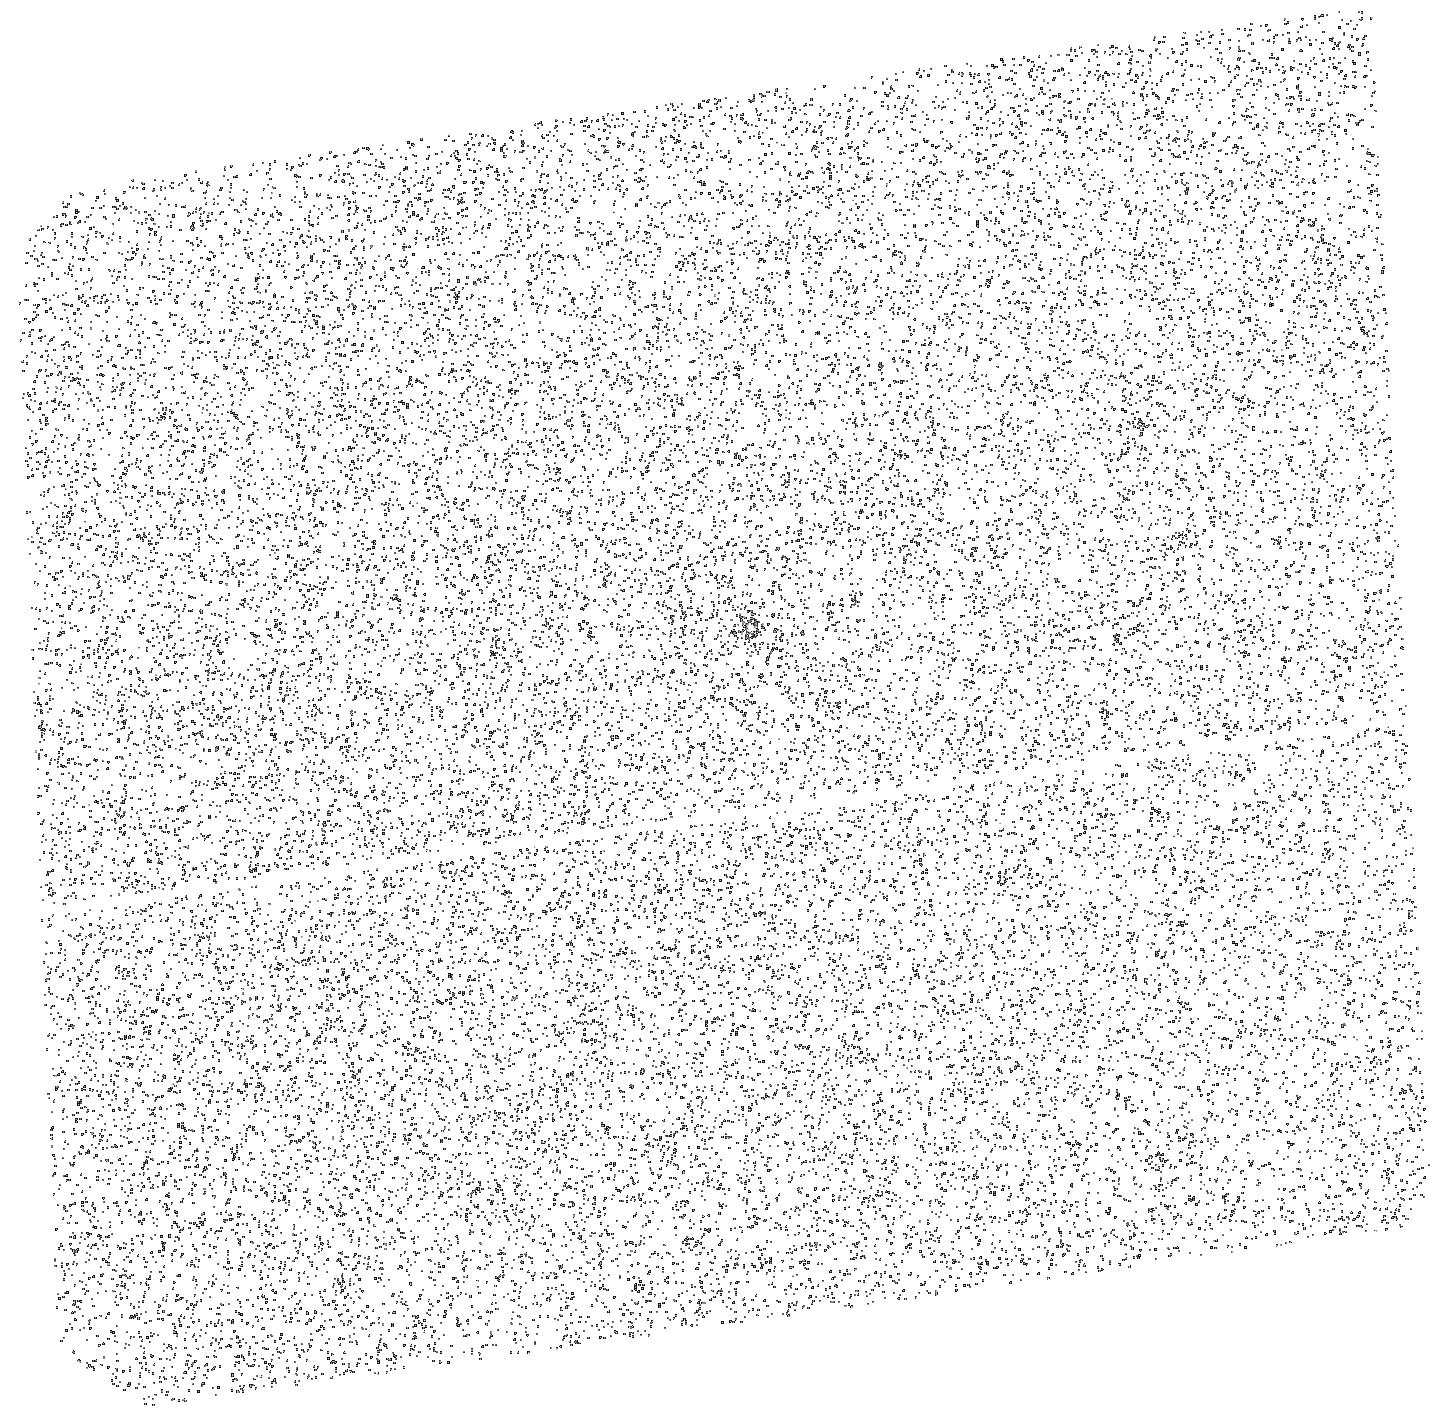
Target: 2MASSJ11321831-3019518. Instrument: ACS/SBC. Filter: F125LP. Exposure: 21 min. Observation ID: hst_11151_57_acs_sbc_f125lp_j9yj57

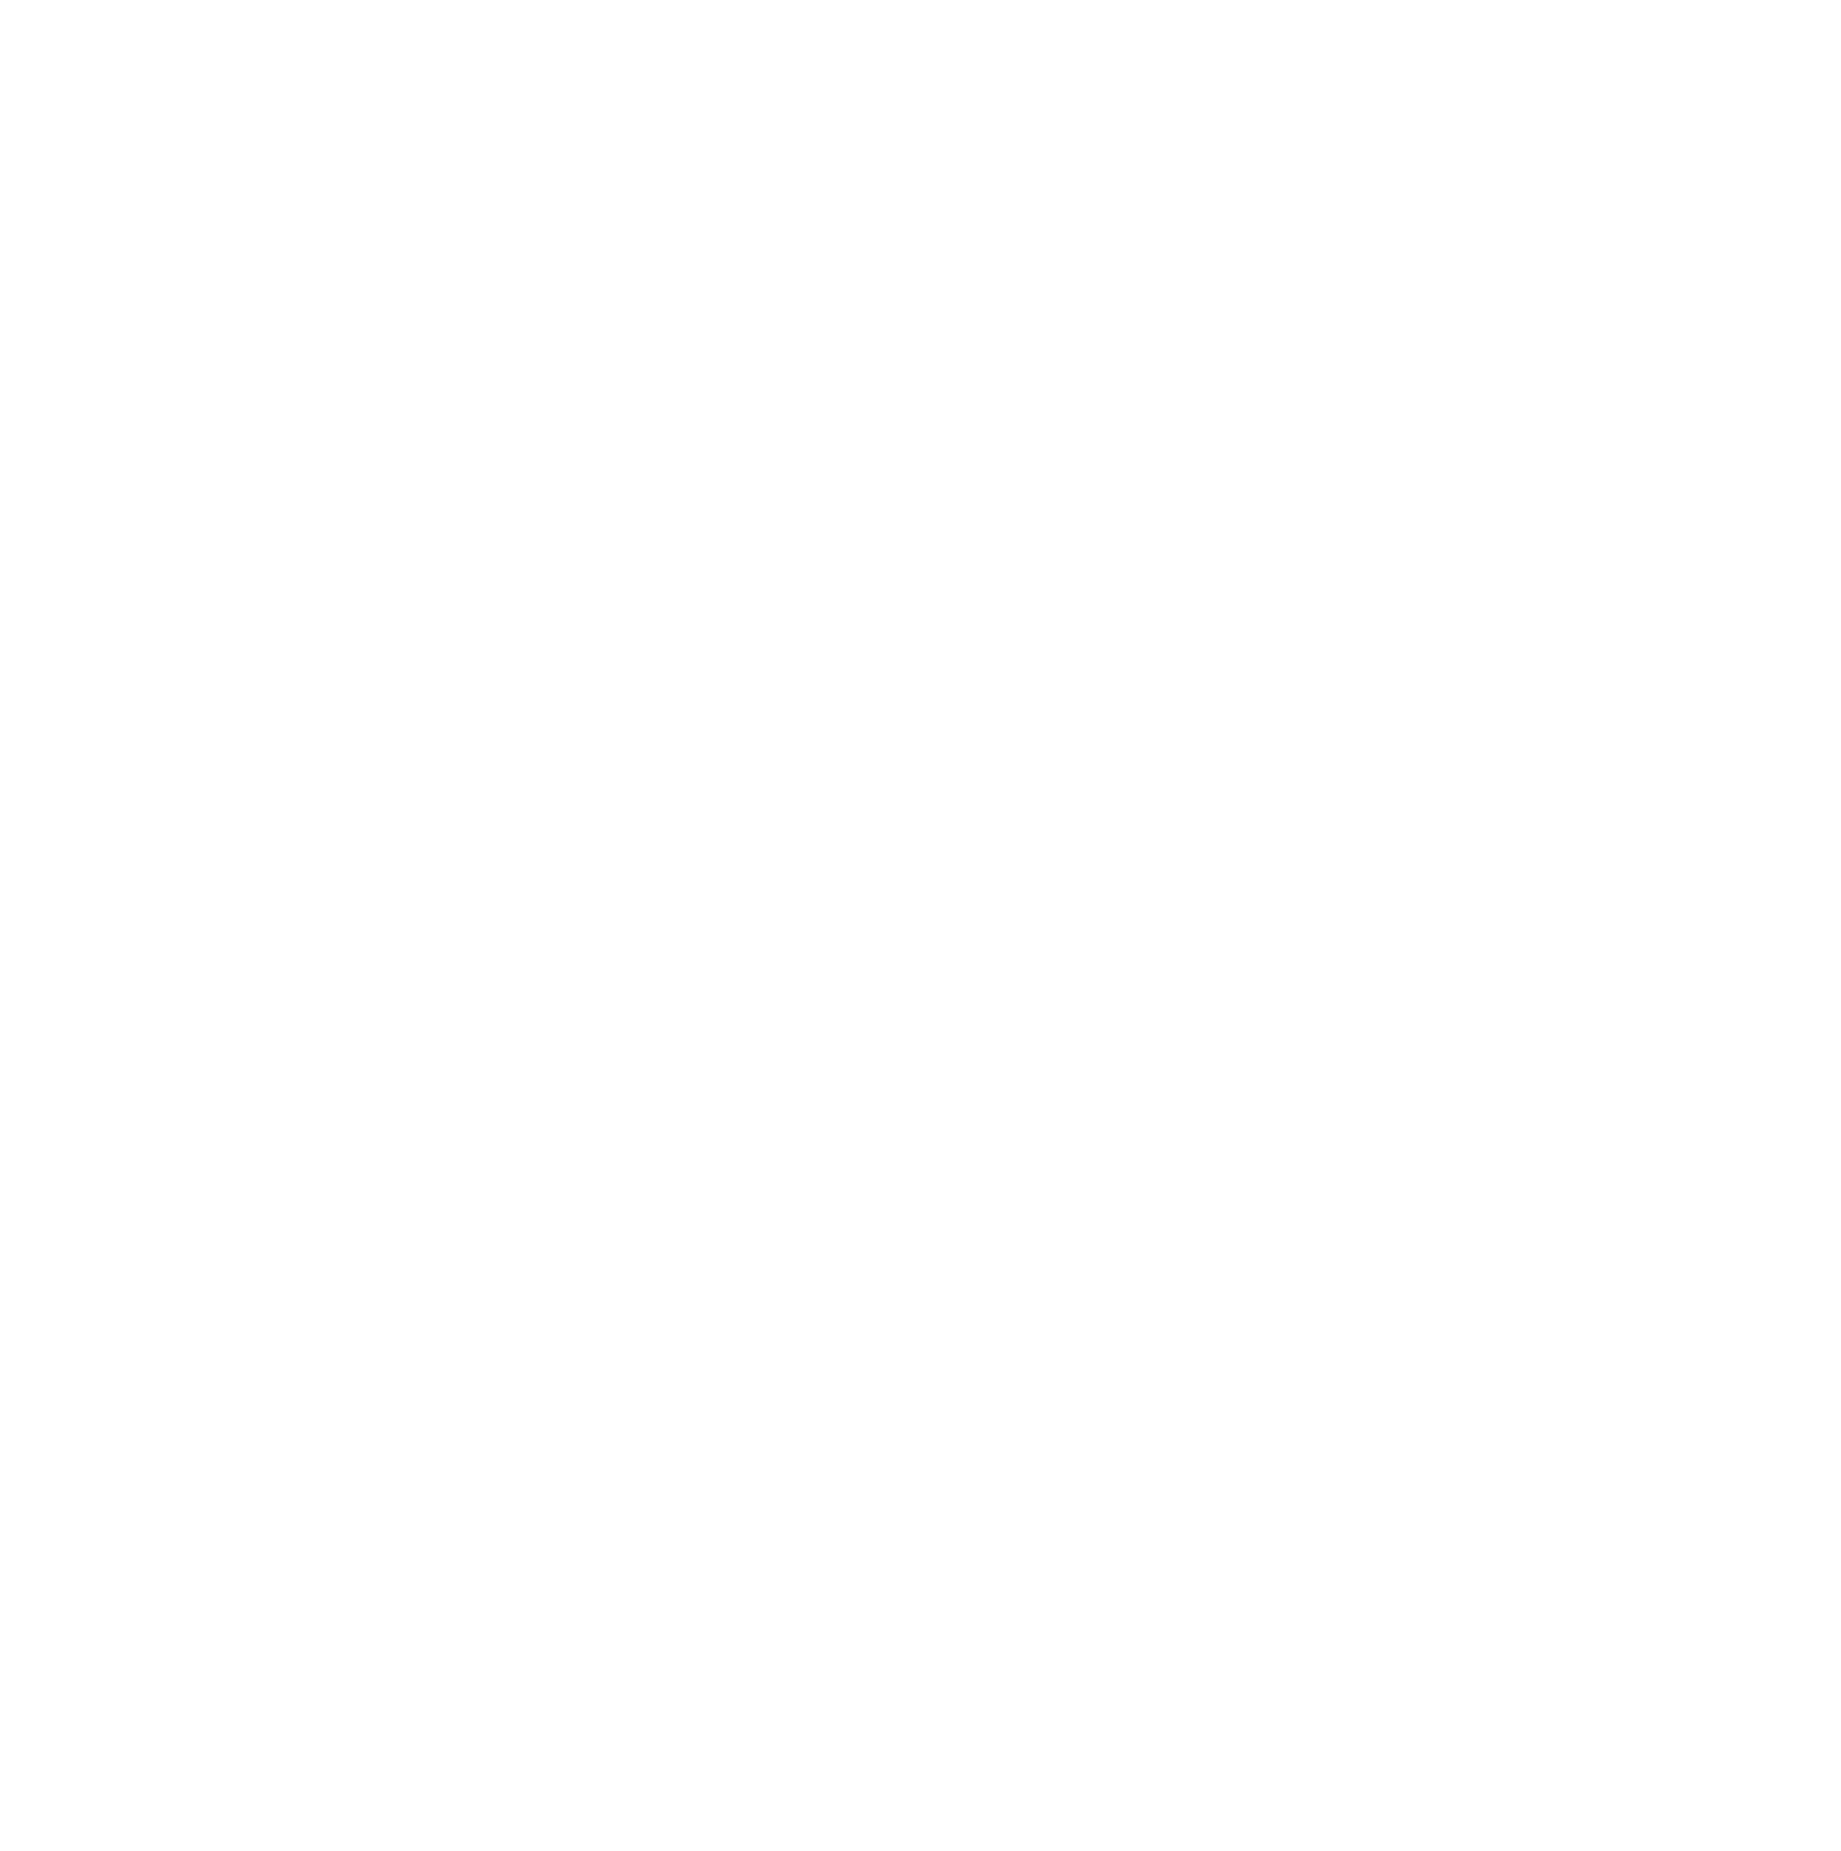
Target: BHS98-MHO-5. Instrument: ACS/SBC. Filter: F125LP. Exposure: 13 min. Observation ID: hst_11151_55_acs_sbc_f125lp_j9yj55

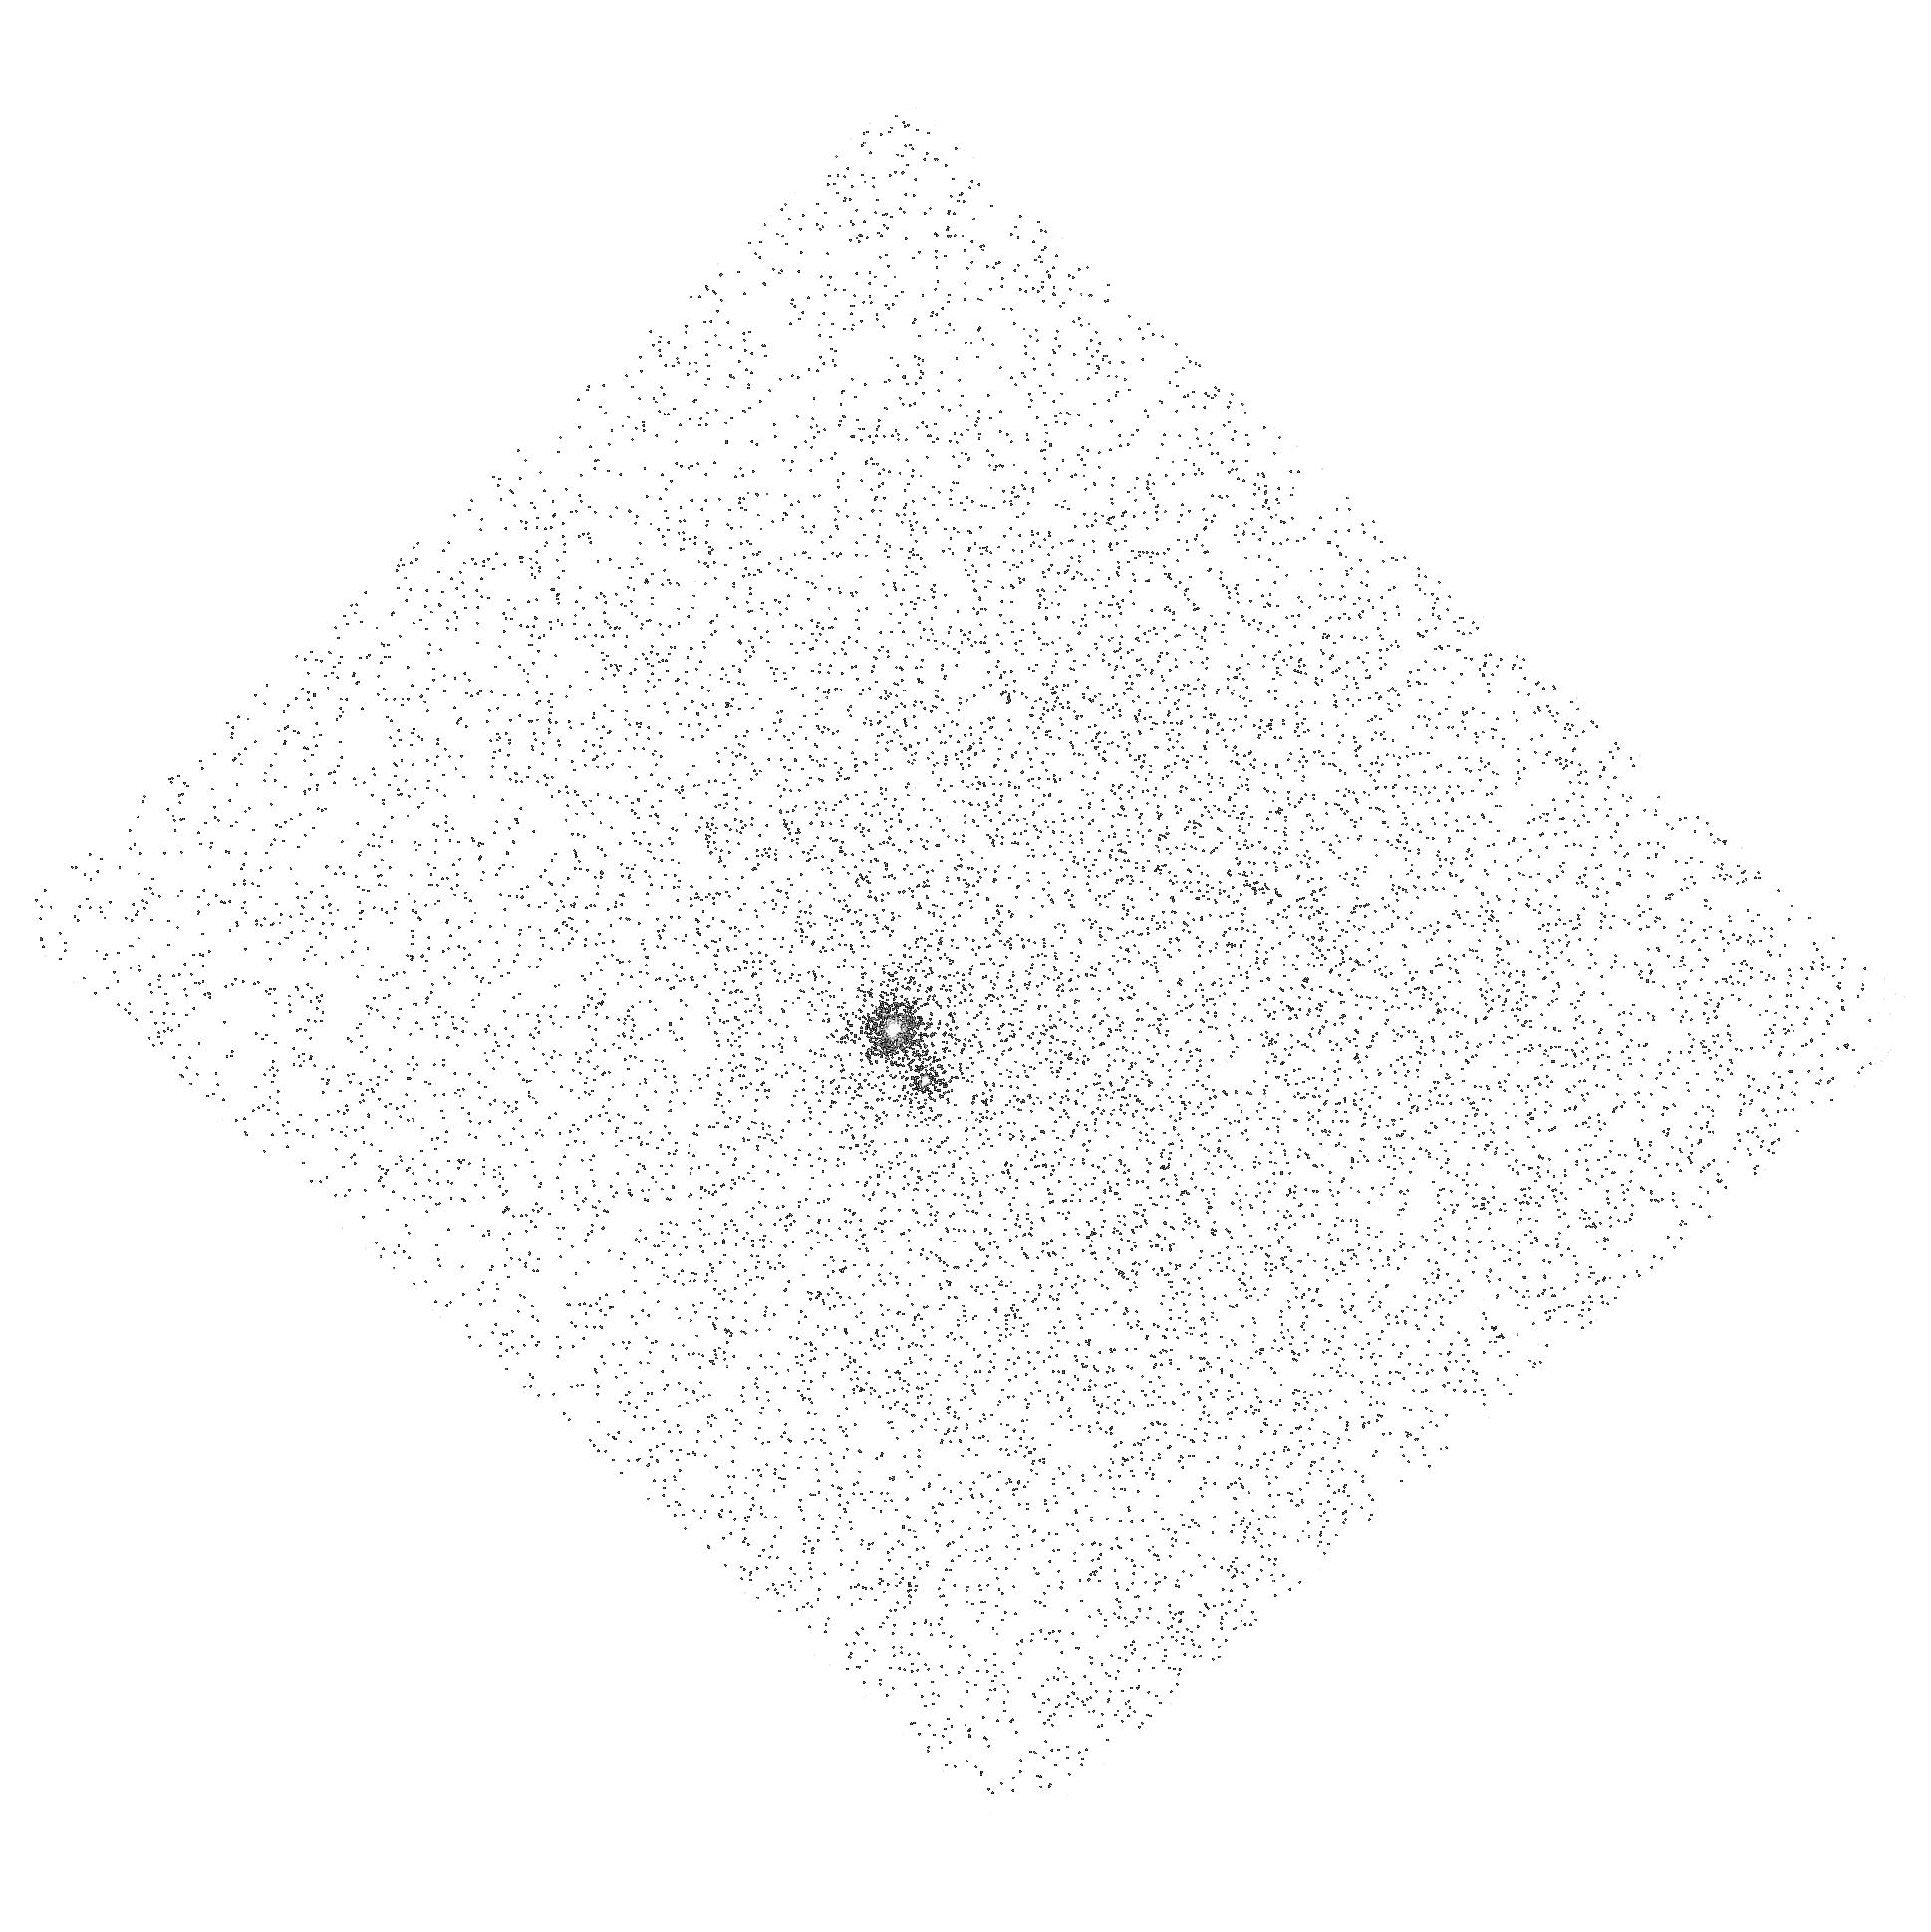
Target: HEN-3-600. Instrument: ACS/SBC. Filter: F165LP. Exposure: 9 min. Observation ID: hst_11151_10_acs_sbc_f165lp_j9yj10

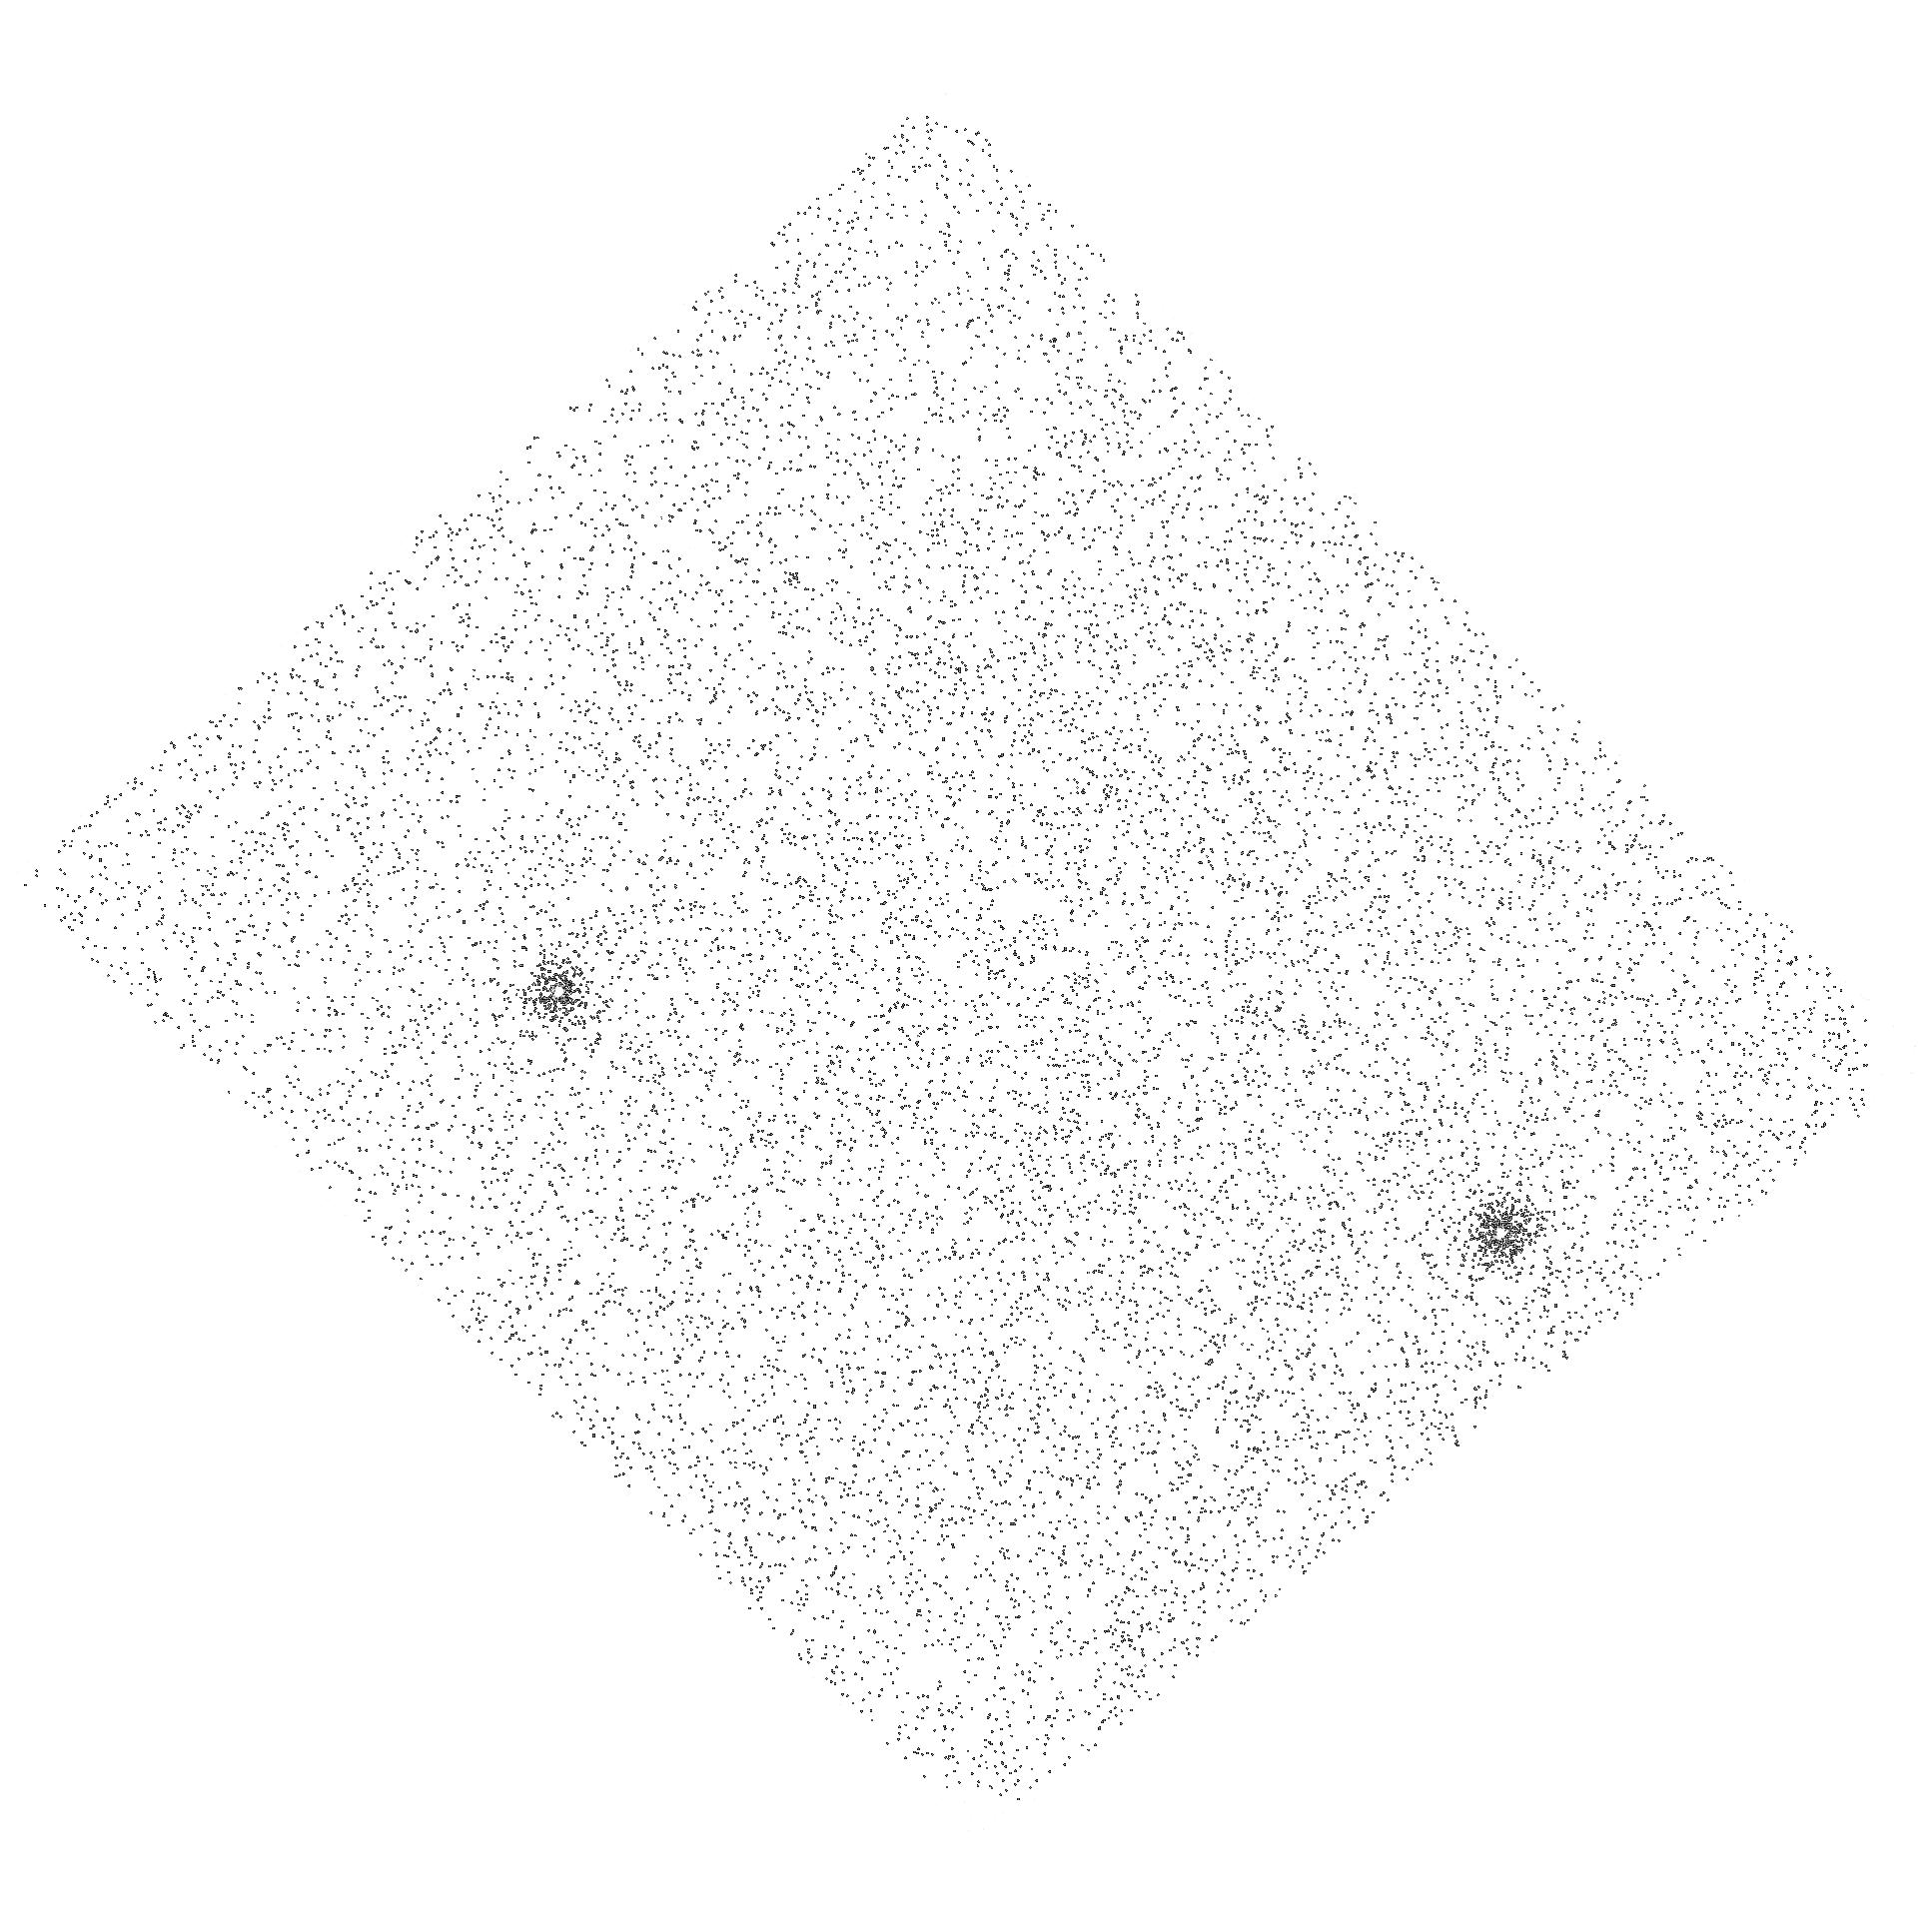
Target: RX-J1111.7-7620. Instrument: ACS/SBC. Filter: F165LP. Exposure: 10 min. Observation ID: hst_11151_01_acs_sbc_f165lp_j9yj01

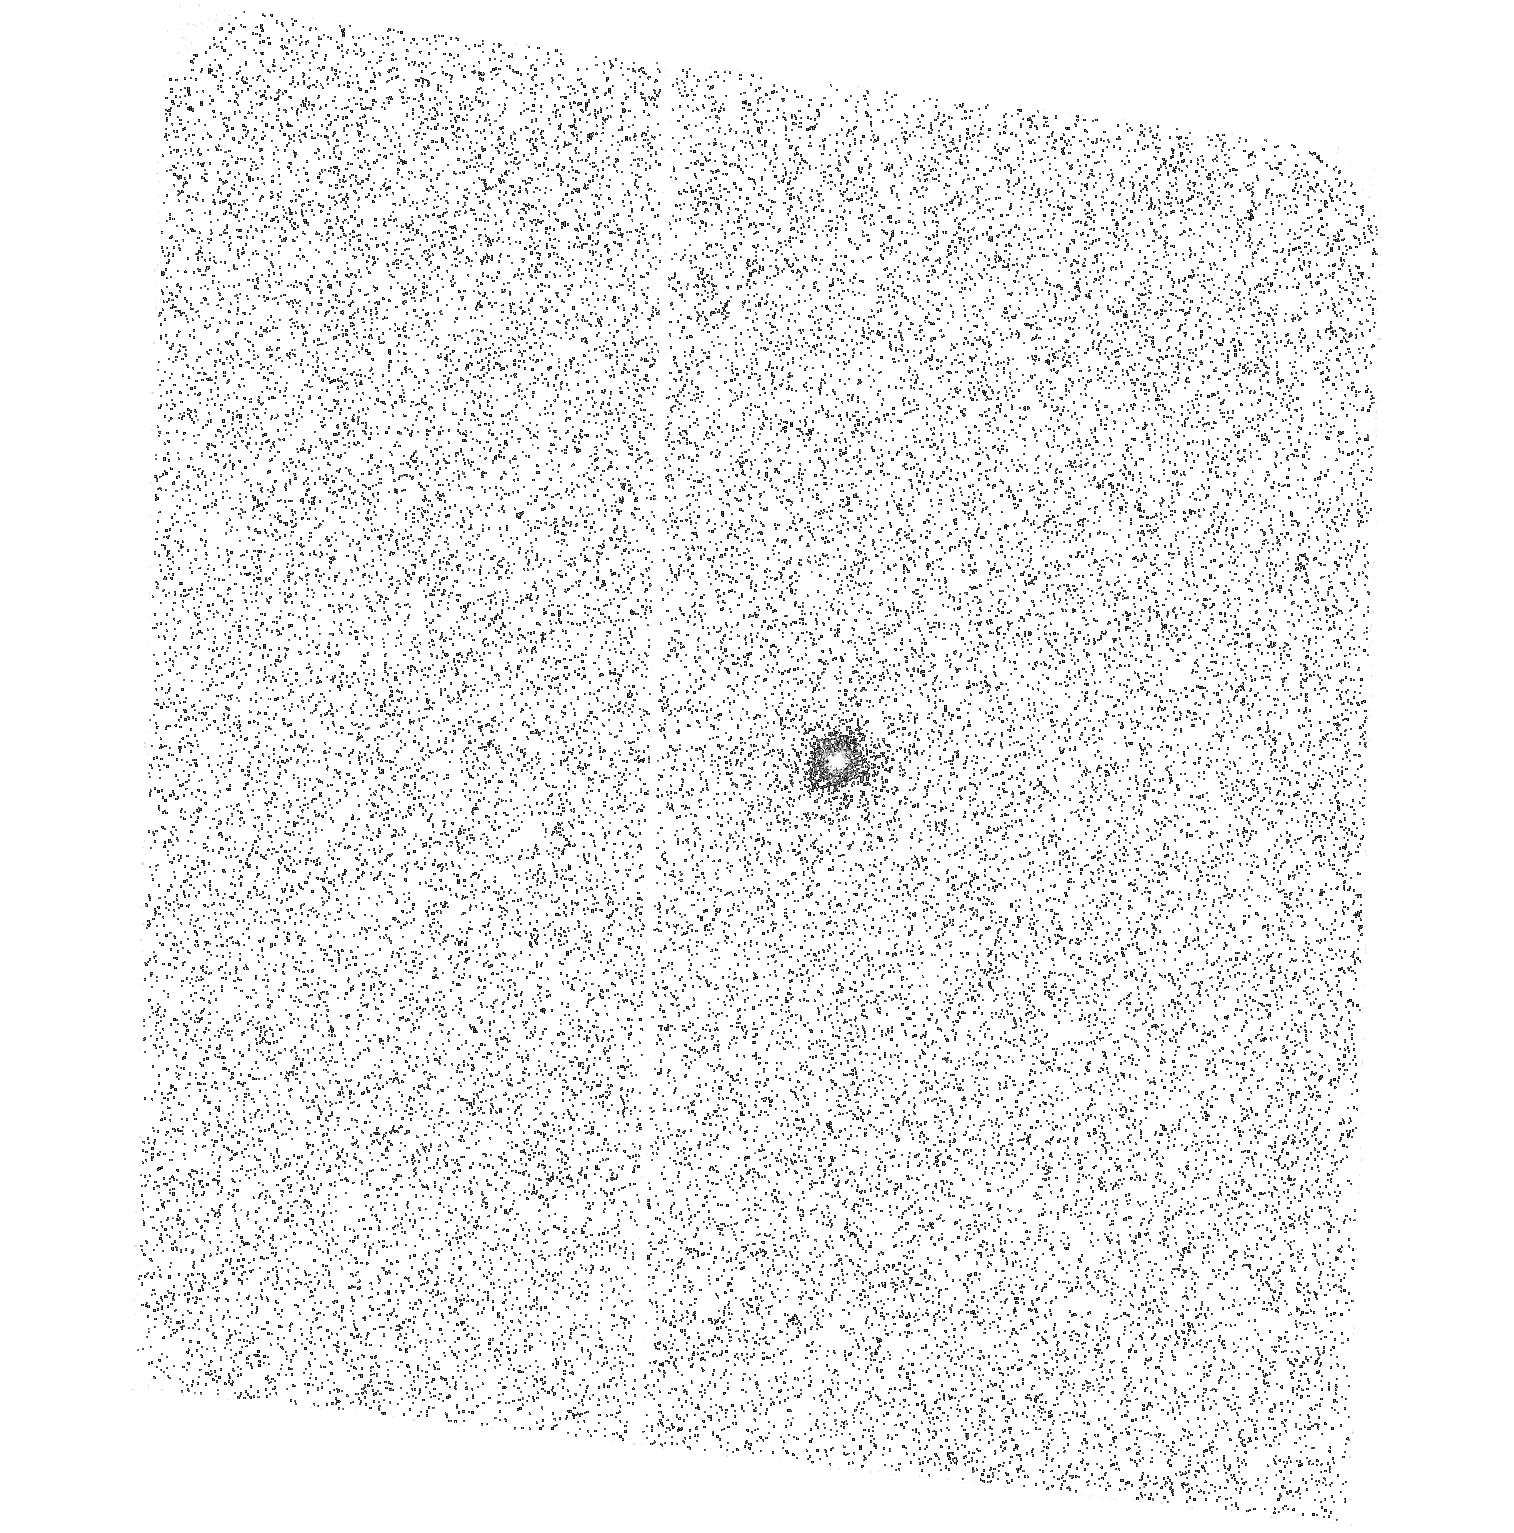
Target: BHS98-MHO-6. Instrument: ACS/SBC. Filter: F125LP. Exposure: 13 min. Observation ID: hst_11151_17_acs_sbc_f125lp_j9yj17

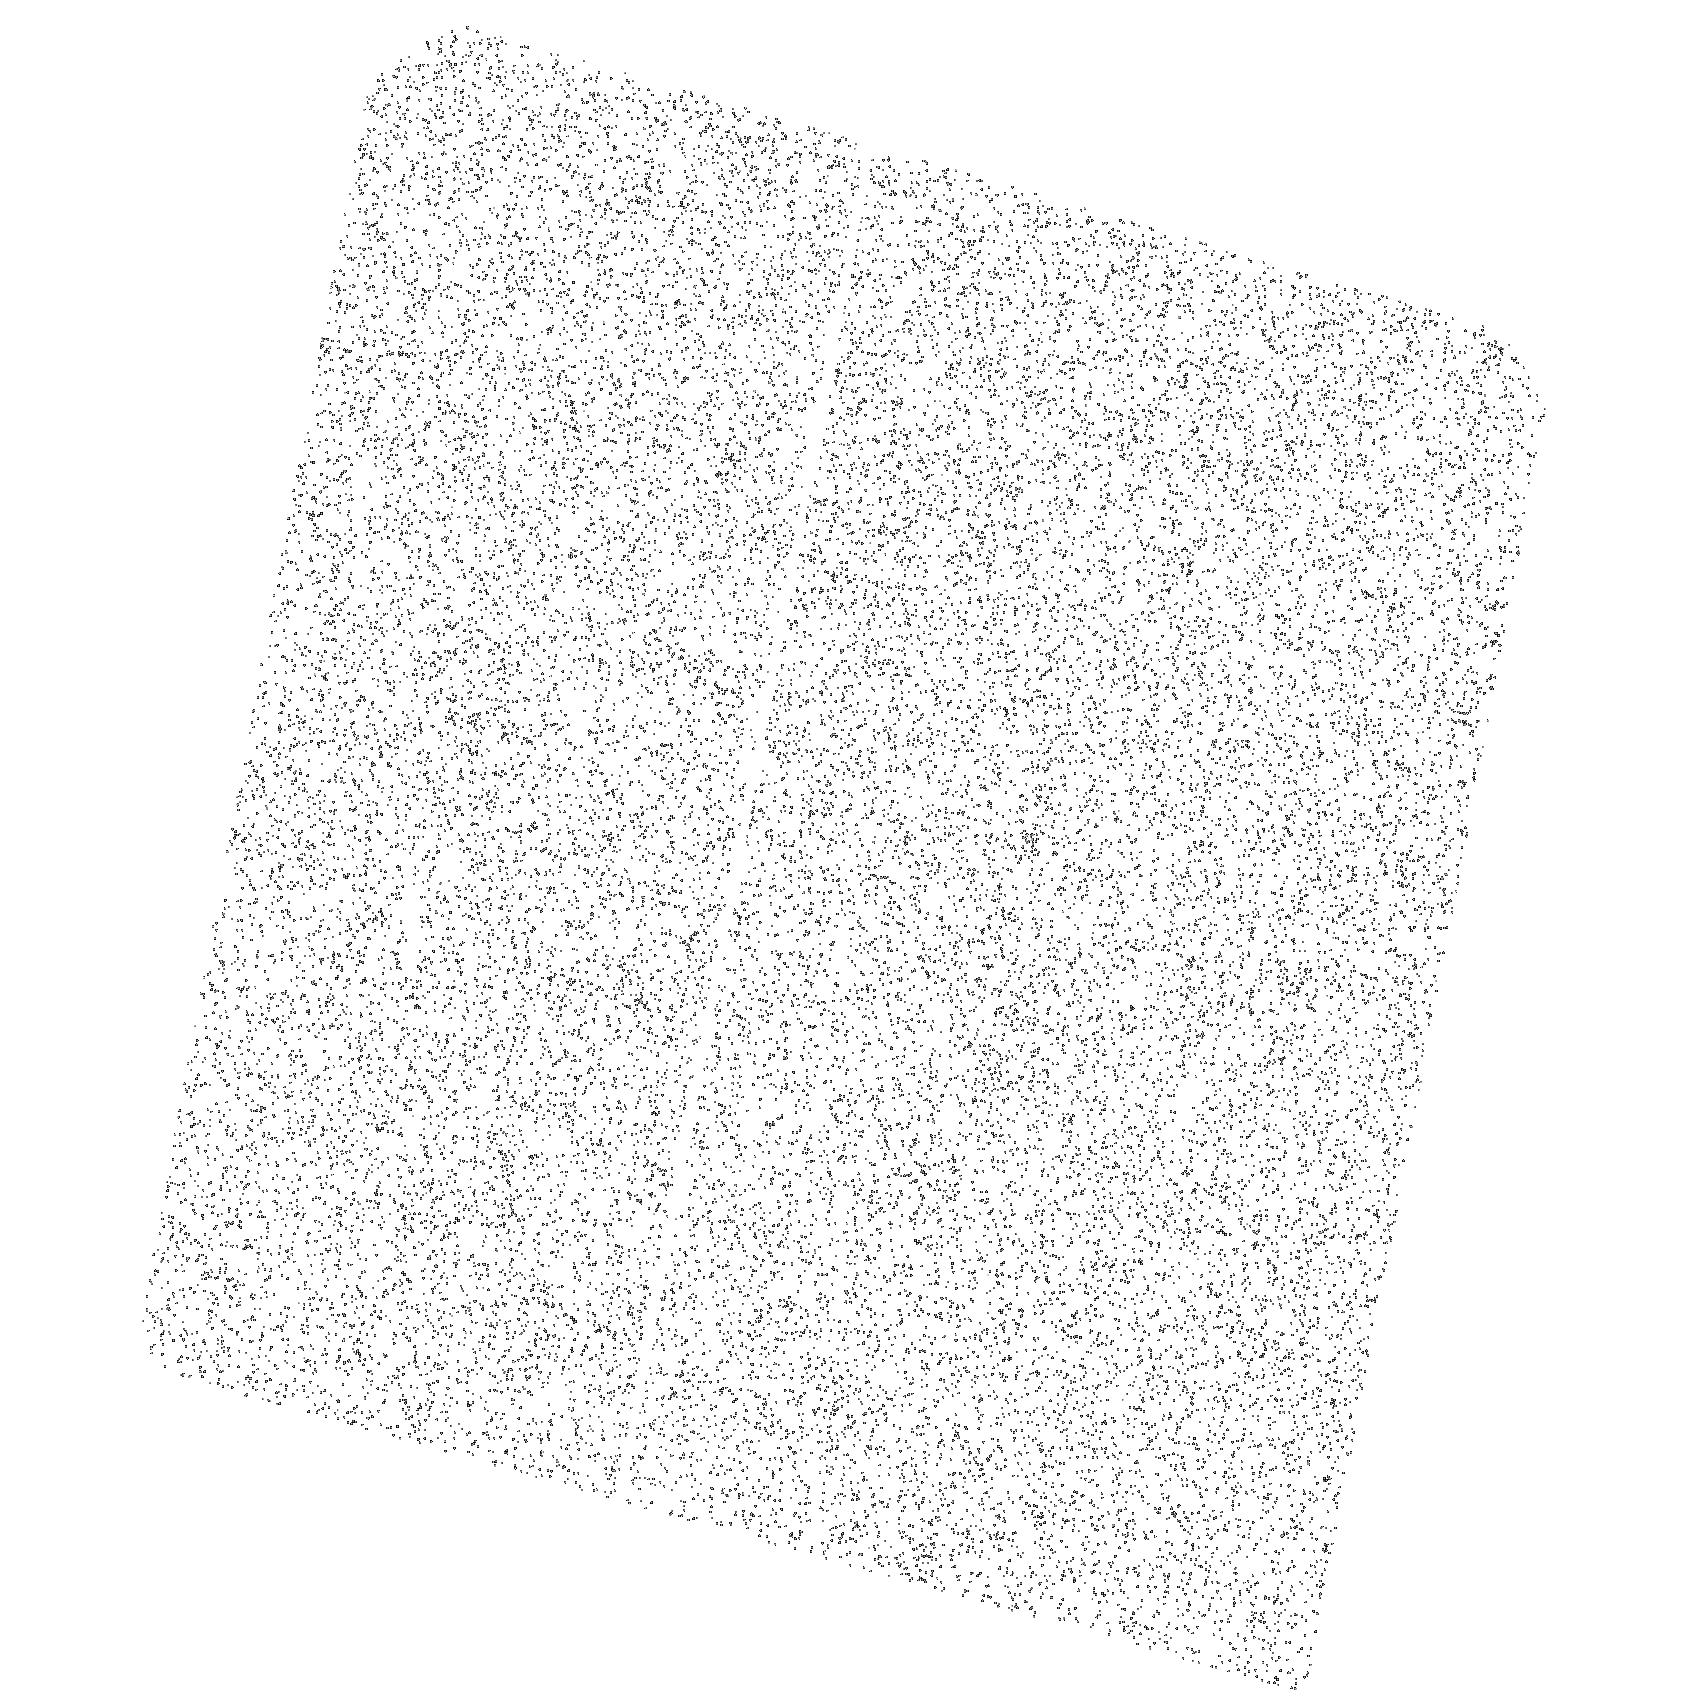
Target: 2MASS-J04414825+2534304. Instrument: ACS/SBC. Filter: F125LP. Exposure: 17 min. Observation ID: hst_11151_08_acs_sbc_f125lp_j9yj08

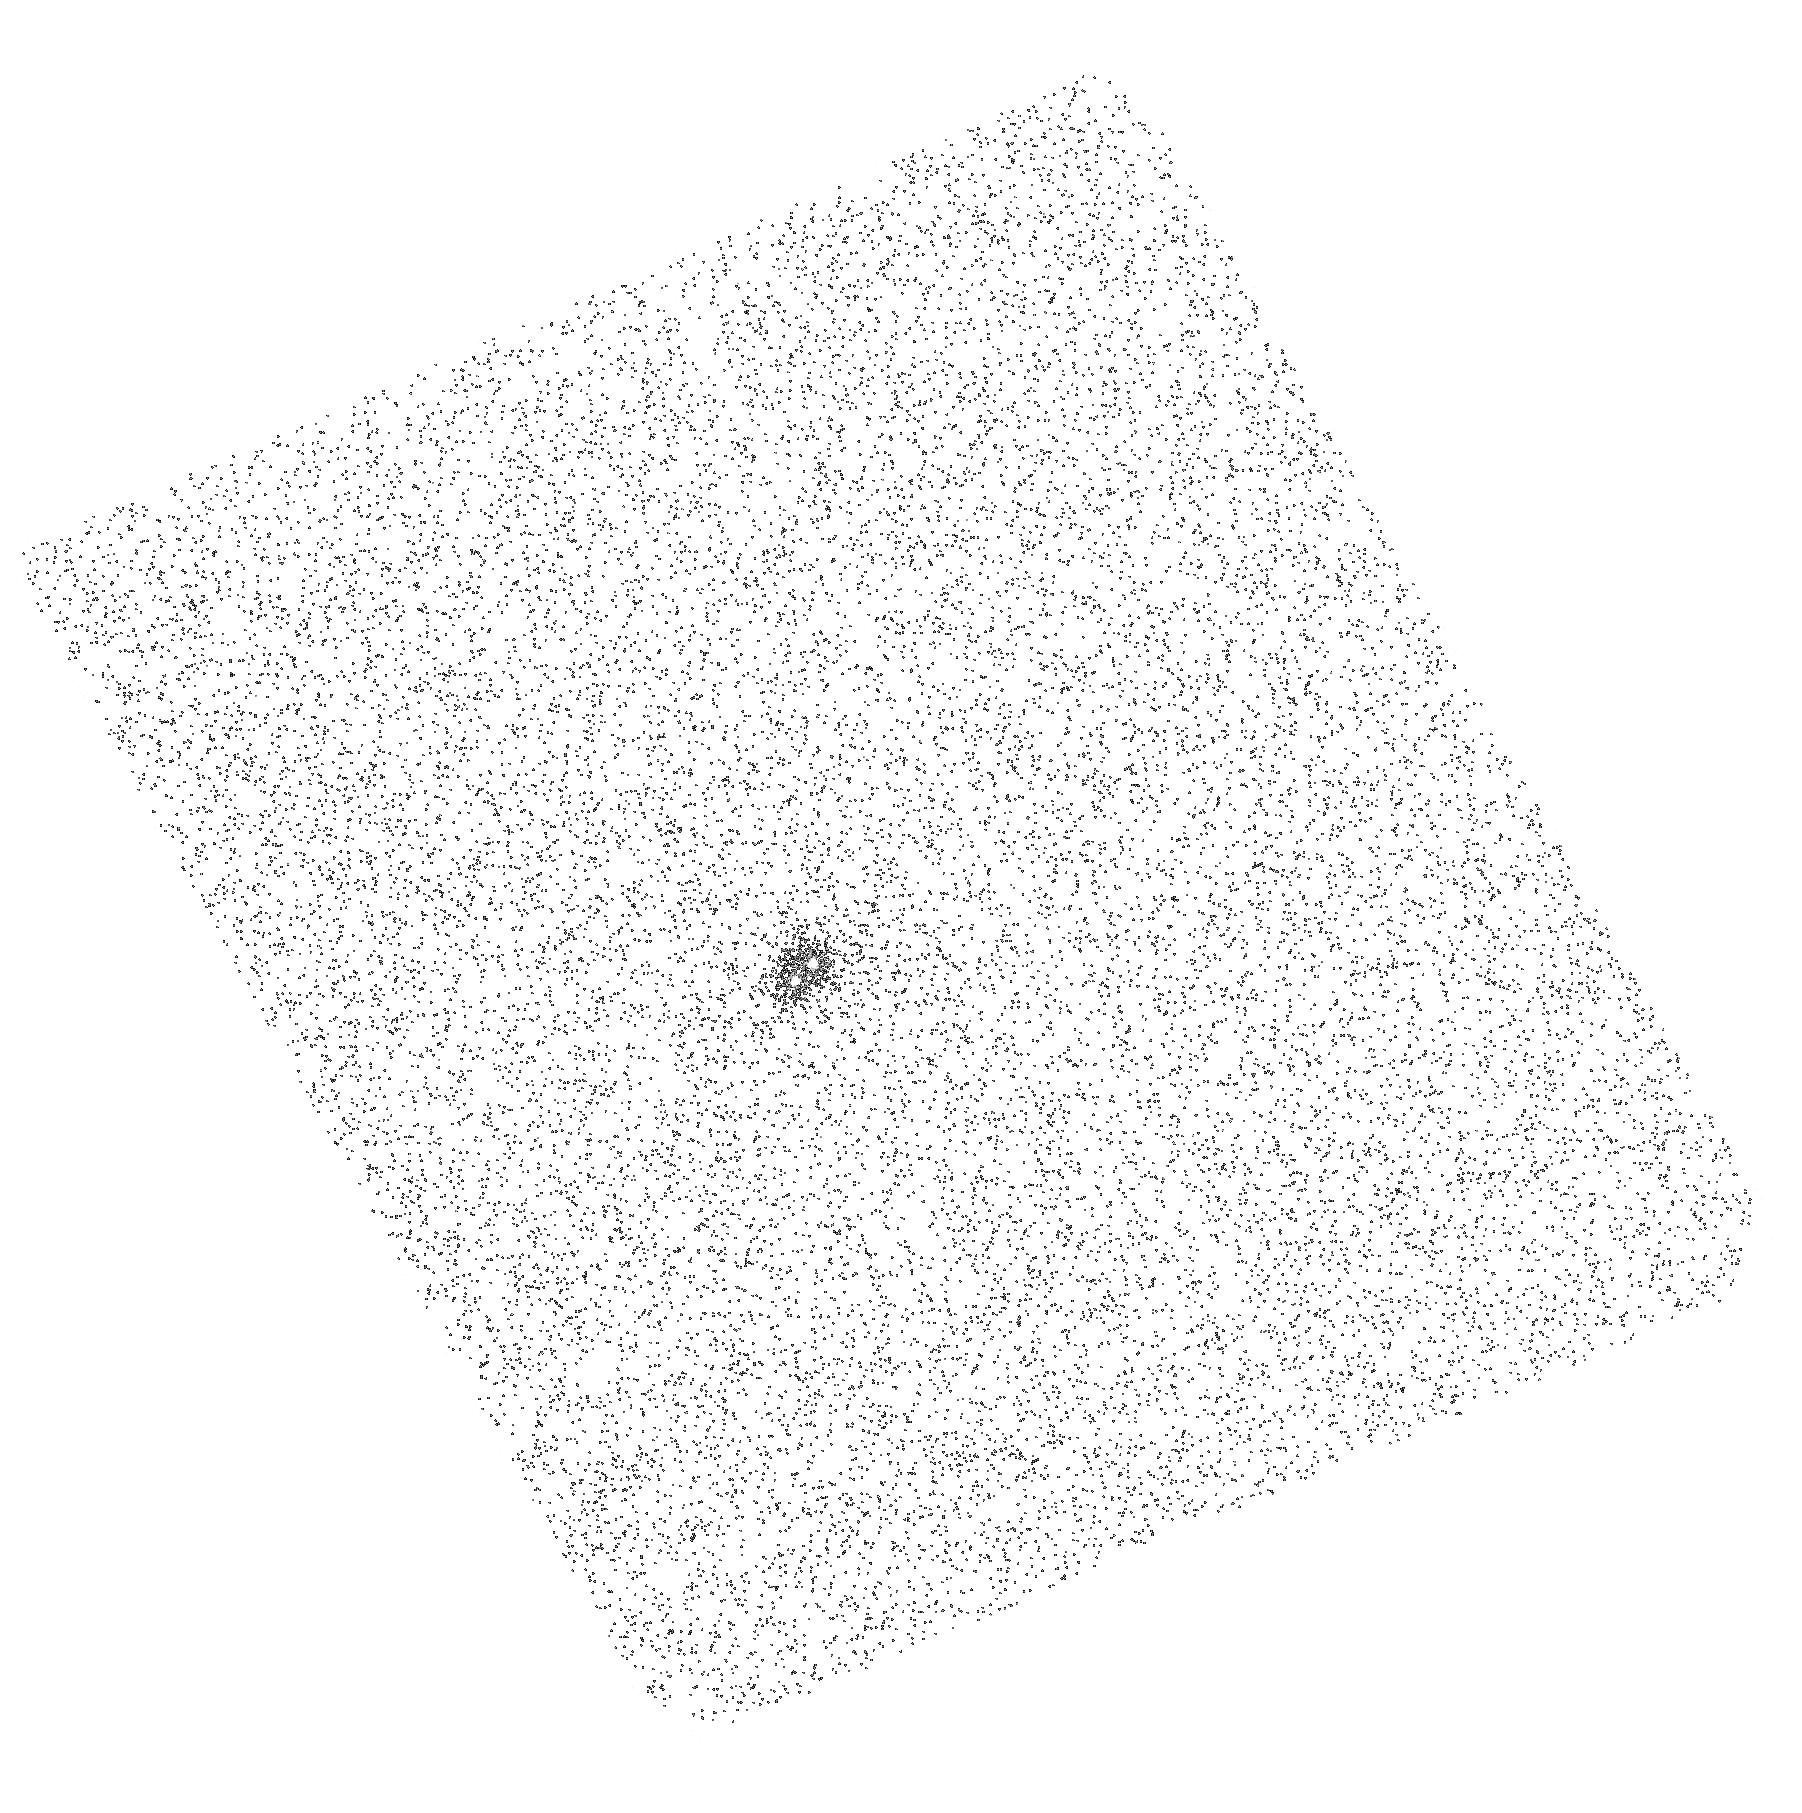
Target: TWA-16. Instrument: ACS/SBC. Filter: F150LP. Exposure: 9 min. Observation ID: hst_11151_18_acs_sbc_f150lp_j9yj18

Evaluating the Role of Photoevaporation of Protoplanetary Disk Dispersal (PI: Herczeg, Gregory J.)

Emission produced by accretion onto the central star leads to photoevaporation, which may play a fundamental role in disk dispersal. Models of disk photoevaporation by the central star are challenged by two potential problems: the emission produced by accretion will be substantially weaker for low-mass stars, and photoevaporation must continue as accretion slows. Existing FUV spectra of CTTSs are biased to solar-mass stars with high accretion rates, and are therefore insufficient to address these problems. We propose use HST/ACS SBC PR130L to obtain FUV spectra of WTTSs and of CTTSs at low masses and mass accretion rates to provide crucial data to evaluate photoevaporation models. We will estimate the FUV and EUV luminosities of low-mass CTTSs with small mass accretion rates, CTTSs with transition disks and slowed accretion, and of magnetically-active WTTSs.